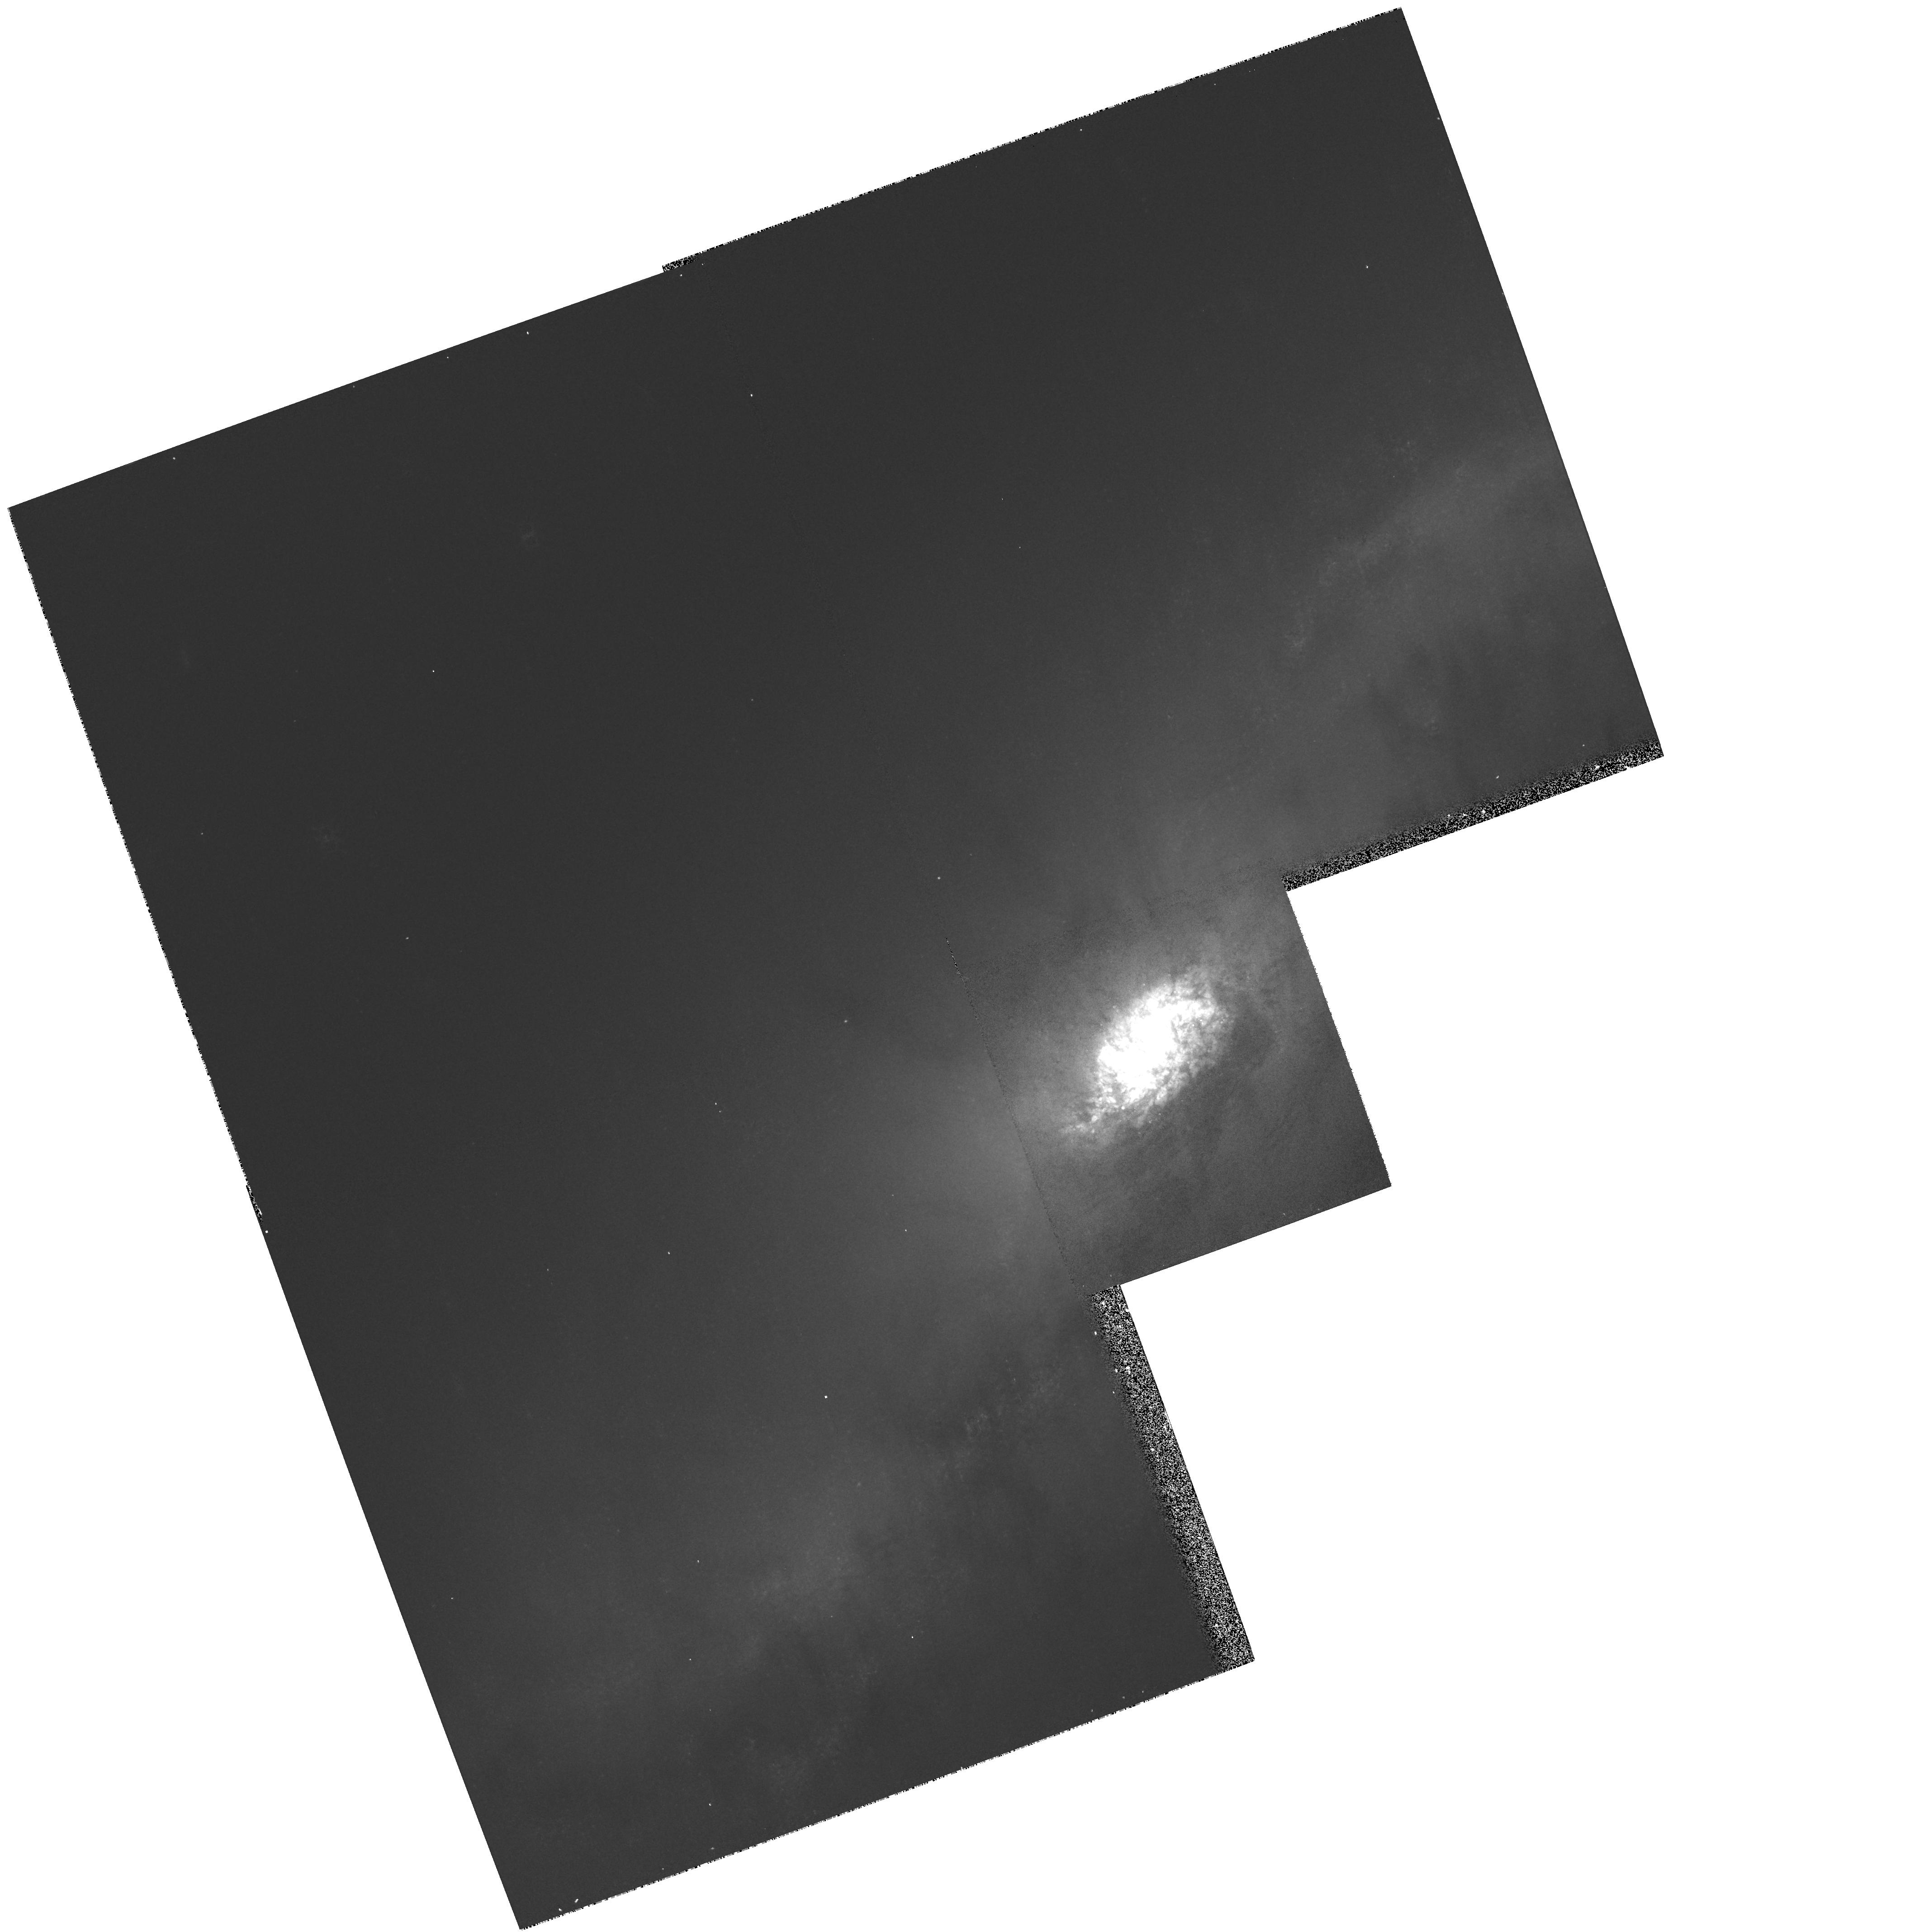
Target: NGC1808
Instrument: WFPC2/PC
Filter: F814W
Exposure: 5 min
Observation ID: hst_6872_01_wfpc2_pc_f814w_u42l01

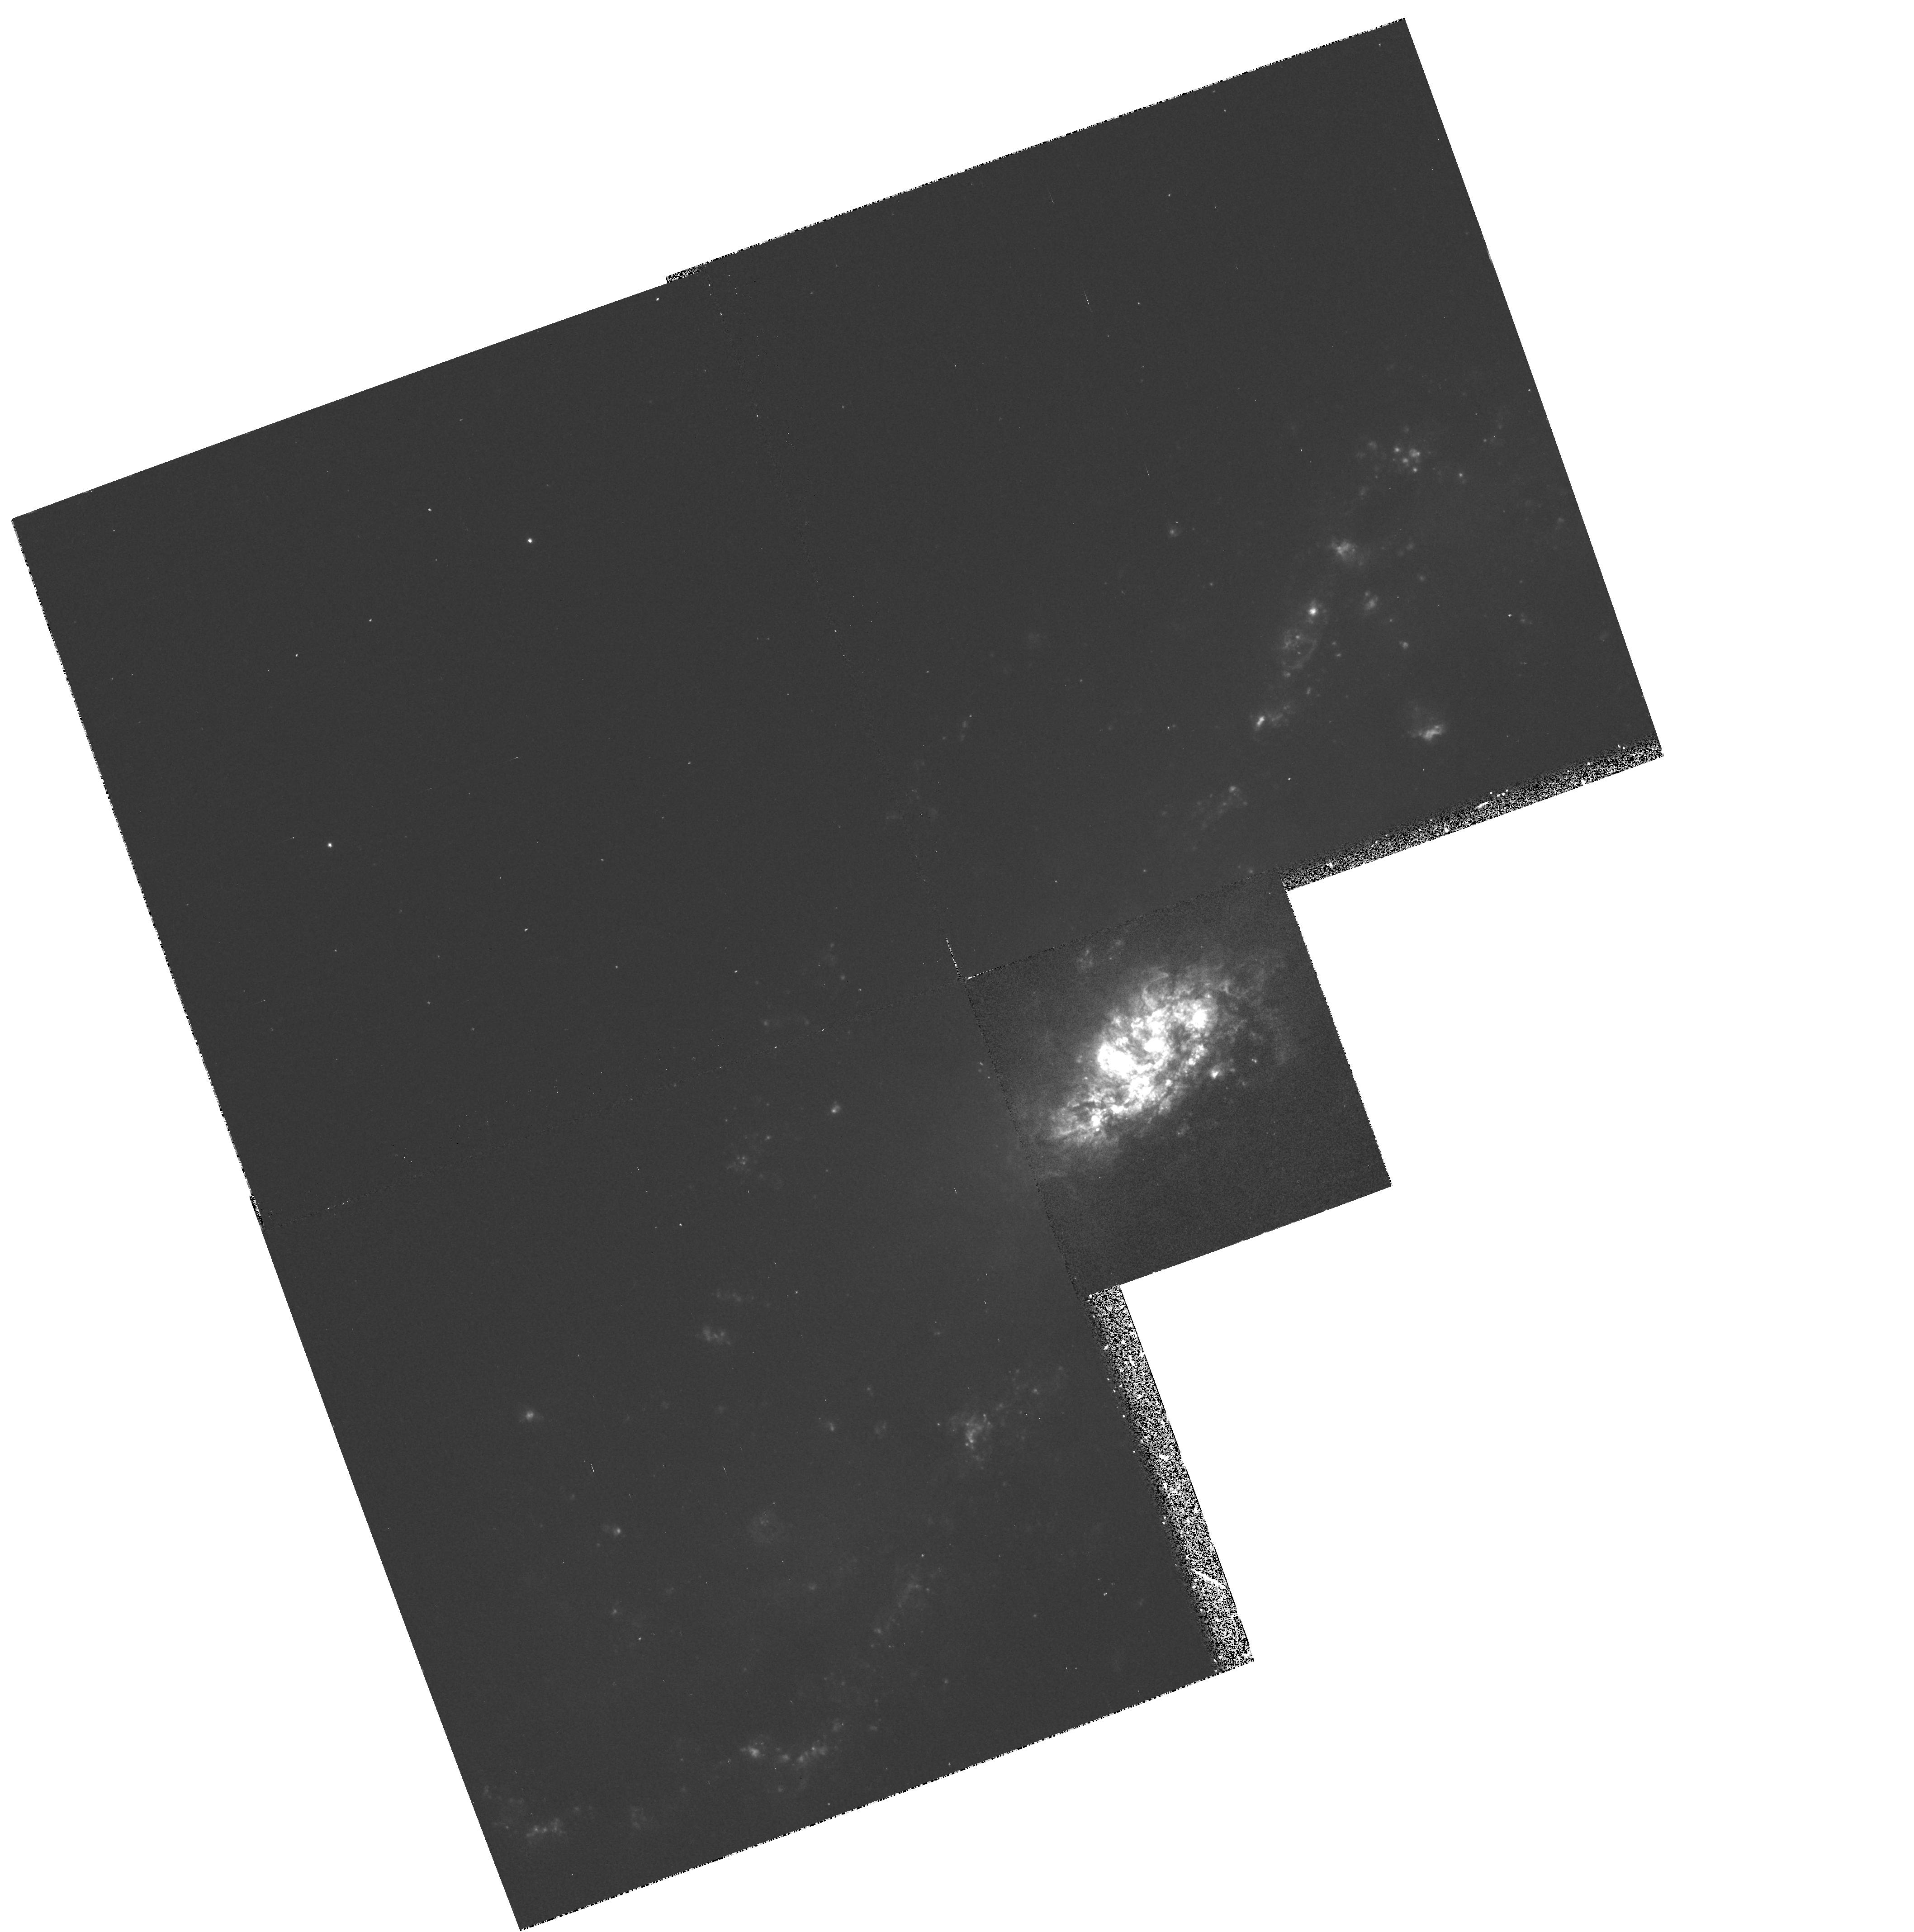
Target: NGC1808
Instrument: WFPC2/PC
Filter: F658N
Exposure: 23 min
Observation ID: hst_6872_01_wfpc2_pc_f658n_u42l01

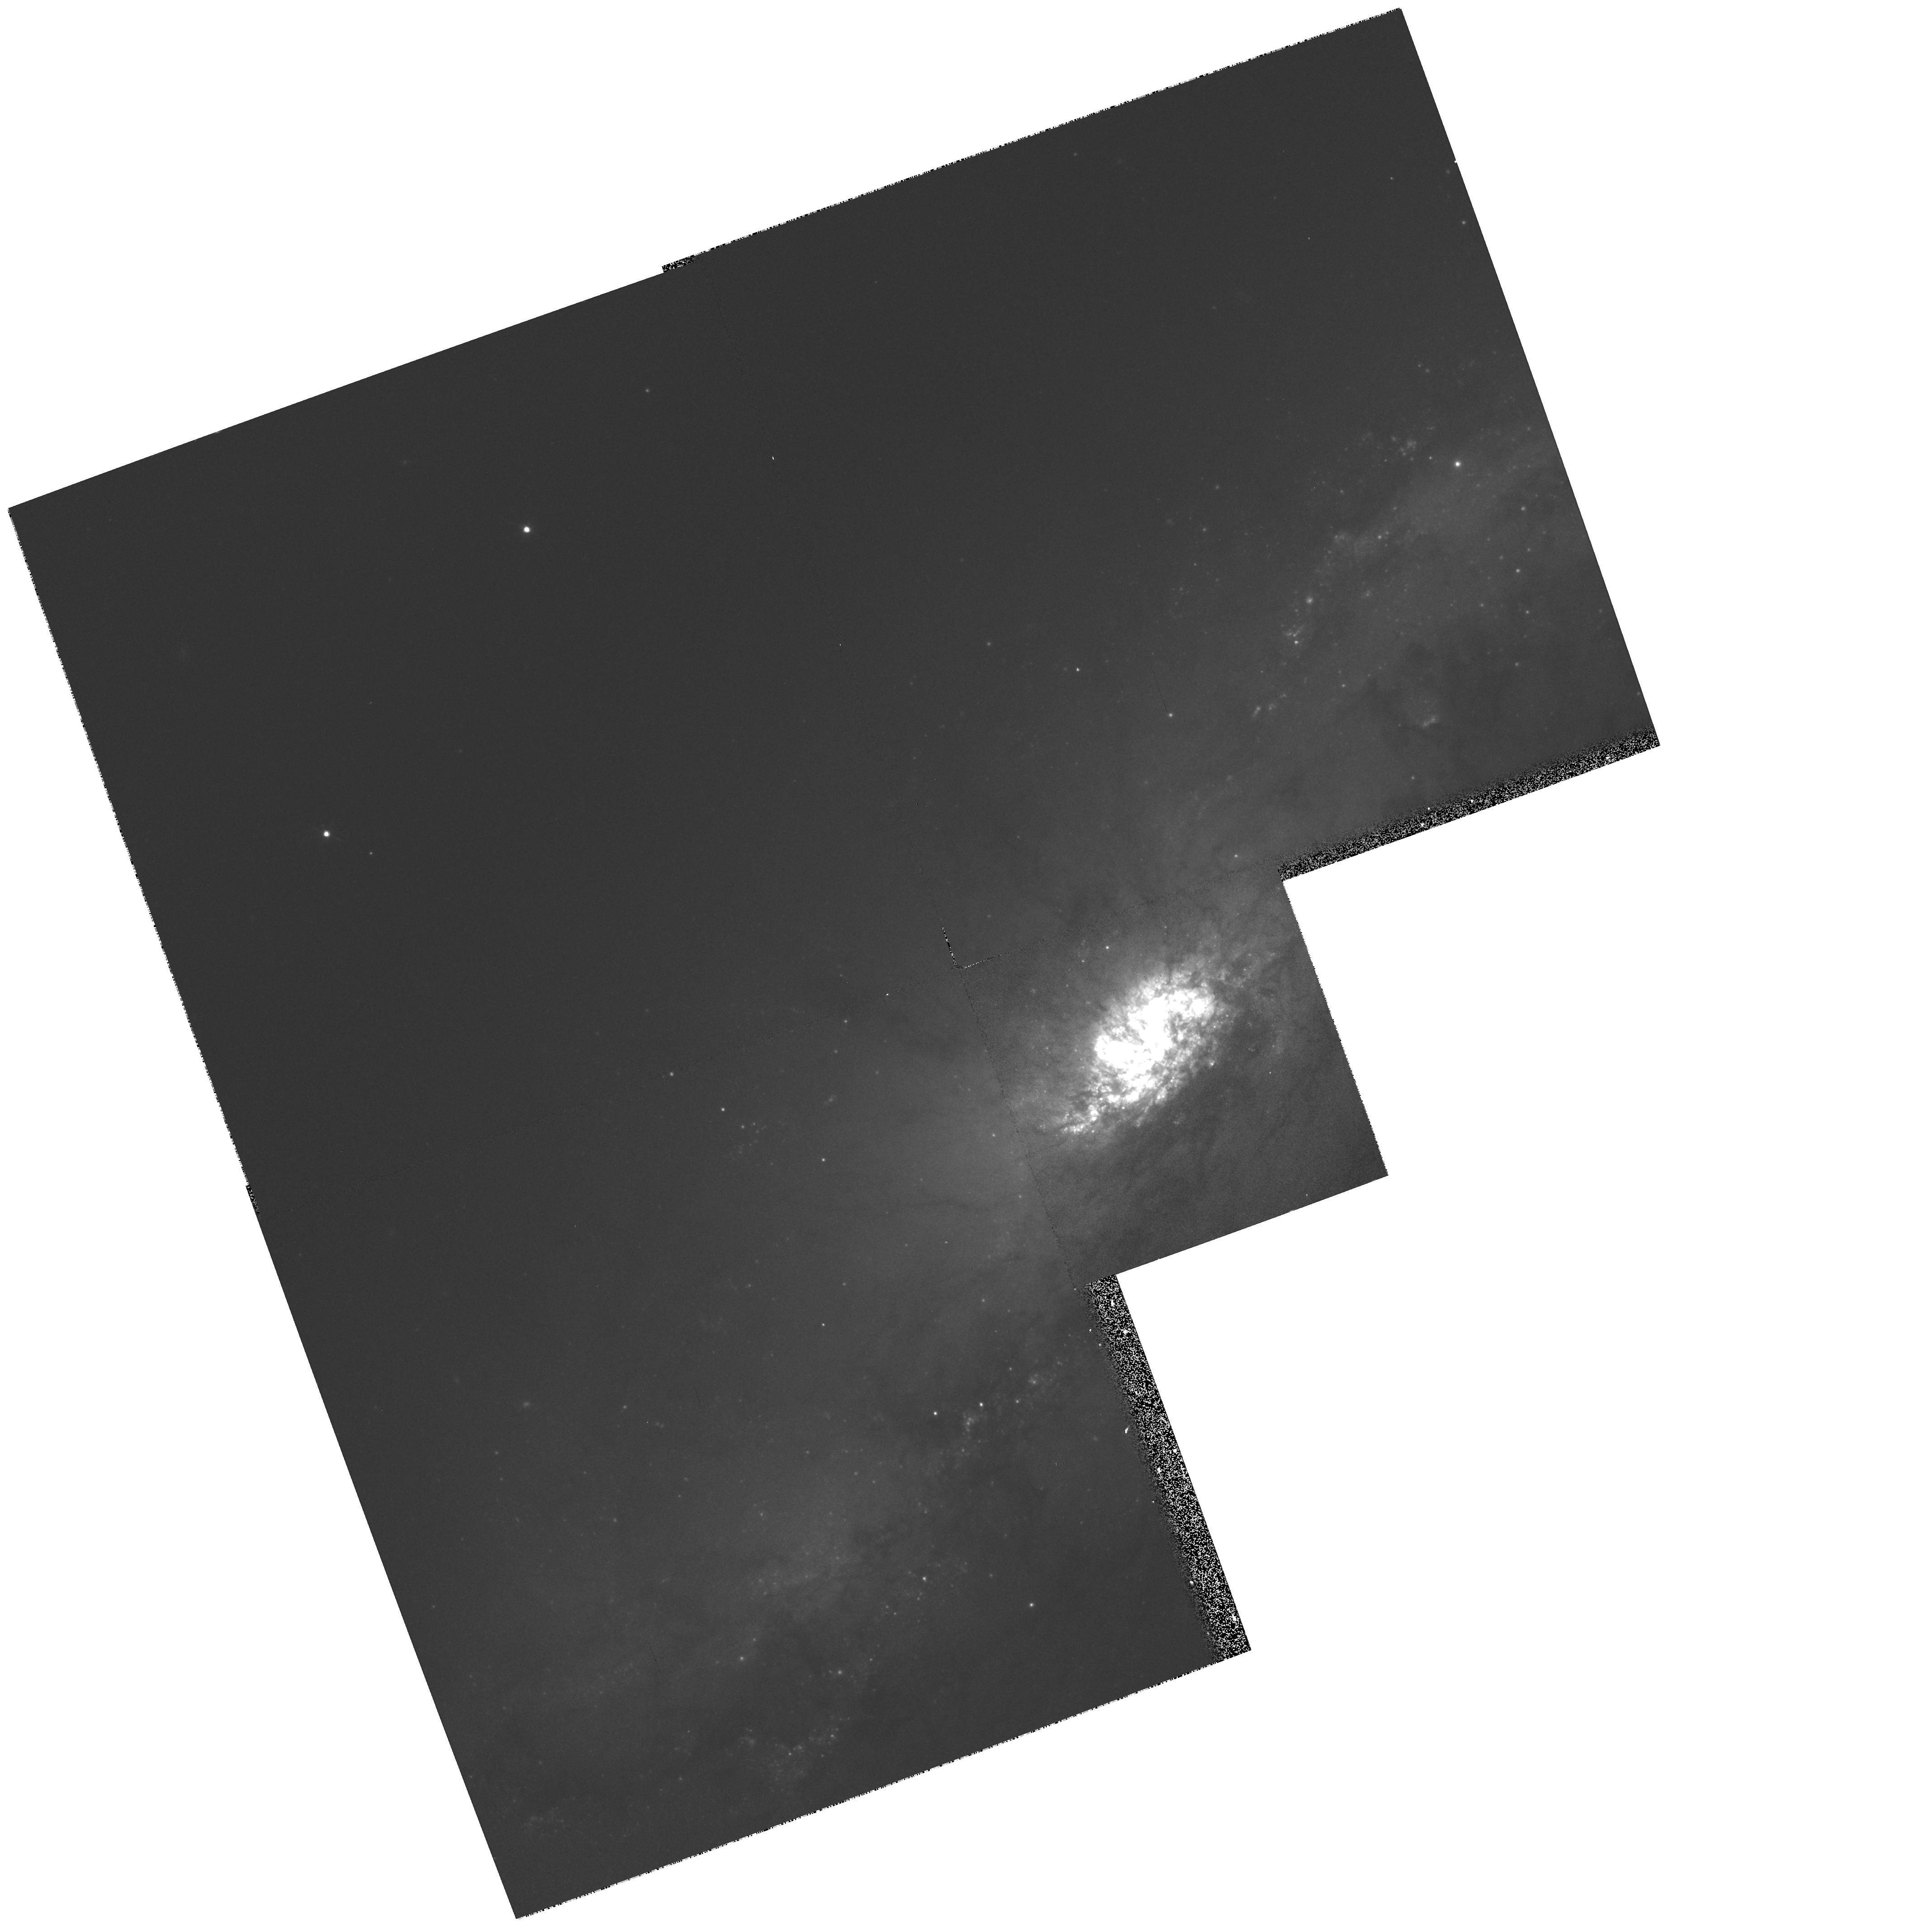
Target: NGC1808
Instrument: WFPC2/PC
Filter: F675W
Exposure: 4 min
Observation ID: hst_6872_01_wfpc2_pc_f675w_u42l01

Morphology of the active nucleus and radial filaments of NGC 1808 (PI: Flood, James)

A high resolution examination of the galactic core of NGC 1808 can resolve questions as to the nature of it's energetic core "hot spots" variously attributed to unusual circumnuclear starburst activity, massive supernova remnants or black hole accretion disk models. Also present are pronounced radial dust filaments streaming from the core of NGC 1808 in association with large gaseous polar outflows, suggestive of galactic fountaining.